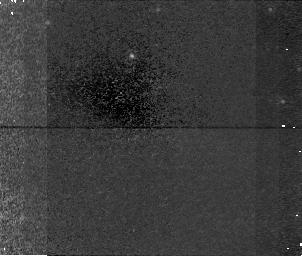
Target: field at RA 186.578°, Dec 48.500°. Instrument: NICMOS/NIC1. Filter: F160W. Exposure: 48 min. Observation ID: n4l605080

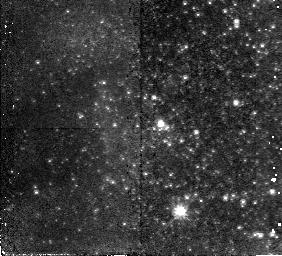
Target: UGC6541. Instrument: NICMOS/NIC2. Filter: F110W. Exposure: 45 min. Observation ID: n4l603010

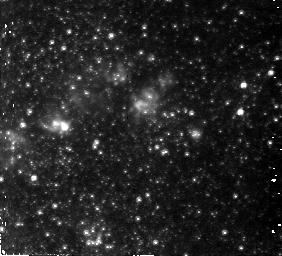
Target: NGC4214. Instrument: NICMOS/NIC2. Filter: F110W. Exposure: 45 min. Observation ID: n4l604010

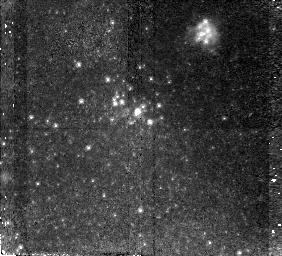
Target: UGC5272. Instrument: NICMOS/NIC2. Filter: F110W. Exposure: 45 min. Observation ID: n4l602010

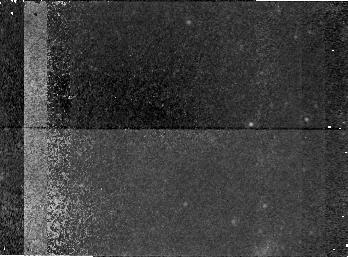
Target: field at RA 172.002°, Dec 79.001°. Instrument: NICMOS/NIC1. Filter: F160W. Exposure: 1.1 h. Observation ID: n4l601080

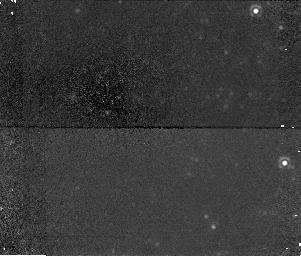
Target: field at RA 173.357°, Dec 49.242°. Instrument: NICMOS/NIC1. Filter: F160W. Exposure: 48 min. Observation ID: n4l603080

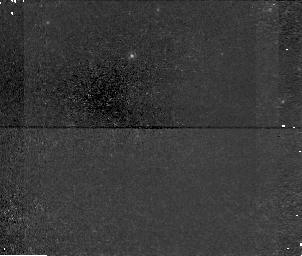
Target: field at RA 186.578°, Dec 48.500°. Instrument: NICMOS/NIC1. Filter: F110W. Exposure: 48 min. Observation ID: n4l605050

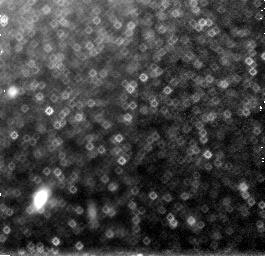
Target: field at RA 183.943°, Dec 36.334°. Instrument: NICMOS/NIC3. Filter: F160W. Exposure: 45 min. Observation ID: n4l604090

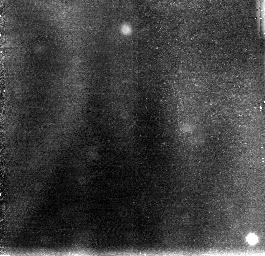
Target: field at RA 172.007°, Dec 79.015°. Instrument: NICMOS/NIC3. Filter: F110W. Exposure: 38 min. Observation ID: n4l601060

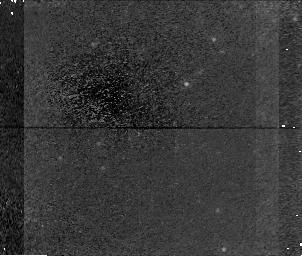
Target: field at RA 147.600°, Dec 31.489°. Instrument: NICMOS/NIC1. Filter: F160W. Exposure: 45 min. Observation ID: n4l602080

Blue Compact Dwarf Galaxies -- young or old? (PI: Schulte-Ladbeck, Regina E.)

Blue Compact Dwarf Galaxies (BCDs) challenge models of galaxy formation to explain the presence of small, low-metallicity galaxies experiencing vigorous bursts of star formation. Are BCDs examples of modern-day galaxy formation? Are they related to the mysterious faint blue excess? Crucial in distinguishing models is the age of the oldest stars in BCDs. Previous ground-based data, lacking spatial resolution, have failed to detect individual old stars in BCDs. Previous HST observations have focussed on extreme objects such as I Zw 18, too distant for even HST to resolve all but luminous star clusters and a few of the most massive young stars. With this proposal we demonstrate that HST CAN RESOLVE in THE MOST NEARBY BCDs stars with ages of a large fraction of the Hubble time. We propose to take advantage of the unique capabilities of high spatial resolution and IR-sensitivity of NICMOS to search for old stellar populations in 5 BCDs, a small but representative sample covering the range of properties found in BCDs. NIC2 J, J-H color-magnitude diagrams will be used to find the tip of the red giant branch, which we show is well above the detection limit, and which is an indicator for stars with ages > 7 Gyrs. Furthermore, the magnitude of the tip of the red giant branch will provide the best current distances to these nearby BCDs, allowing improved modelling of velocity flows and dark matter in the local universe.